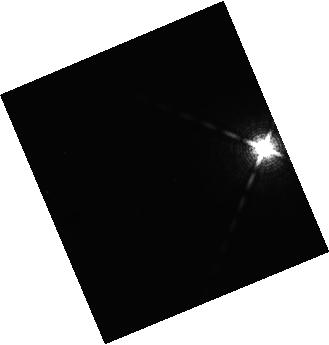
Target: HD203030B-LO-L. Instrument: WFC3/IR. Filter: F139M. Exposure: 21 min. Observation ID: hst_14241_u5_wfc3_ir_f139m_icytu5

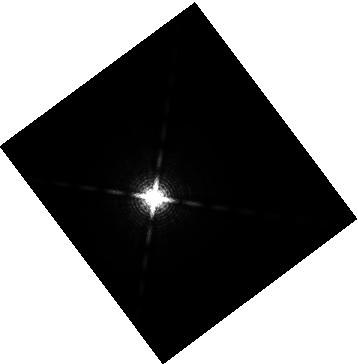
Target: GJ504B-LO-T. Instrument: WFC3/IR. Filter: F153M. Exposure: 12 min. Observation ID: hst_14241_g0_wfc3_ir_f153m_icytg0

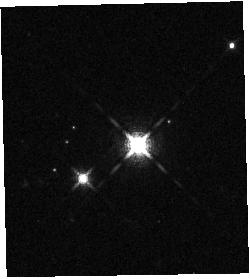
Target: 2M1207B-LO-L. Instrument: WFC3/IR. Filter: F127M. Exposure: 15 min. Observation ID: hst_14241_a9_wfc3_ir_f127m_icyta9

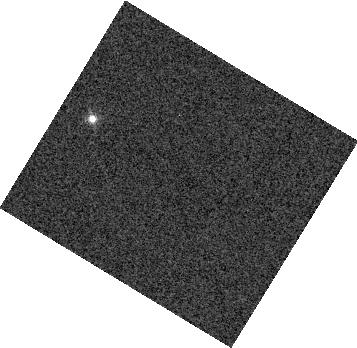
Target: 2M2224-0158-HI-L. Instrument: WFC3/IR. Filter: F132N. Exposure: 1 min. Observation ID: hst_14241_k0_wfc3_ir_f132n_icytk0

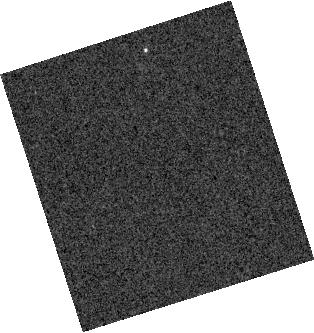
Target: GUPSCB-LO-T. Instrument: WFC3/IR. Filter: F132N. Exposure: 9 min. Observation ID: hst_14241_r1_wfc3_ir_f132n_icytr1

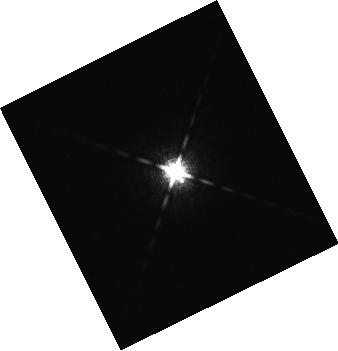
Target: 2M0122-2439B-LO-L. Instrument: WFC3/IR. Filter: F127M. Exposure: 12 min. Observation ID: hst_14241_v2_wfc3_ir_f127m_icytv2

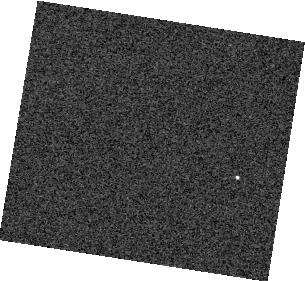
Target: ROSS458C-LO-T. Instrument: WFC3/IR. Filter: F132N. Exposure: 3 min. Observation ID: hst_14241_p0_wfc3_ir_f132n_icytp0

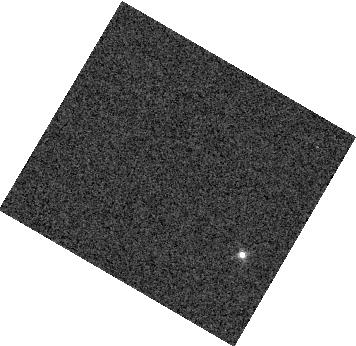
Target: 2M0825+2115-HI-L. Instrument: WFC3/IR. Filter: F132N. Exposure: 4 min. Observation ID: hst_14241_i1_wfc3_ir_f132n_icyti1

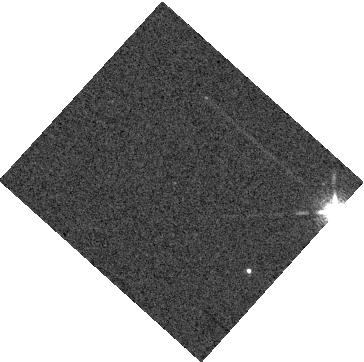
Target: LP261-75-LO-L. Instrument: WFC3/IR. Filter: F132N. Exposure: 9 min. Observation ID: hst_14241_m1_wfc3_ir_f132n_icytm1

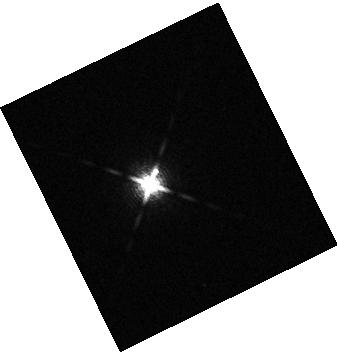
Target: 2M0103ABB-LO-L. Instrument: WFC3/IR. Filter: F153M. Exposure: 3 min. Observation ID: hst_14241_d1_wfc3_ir_f153m_icytd1

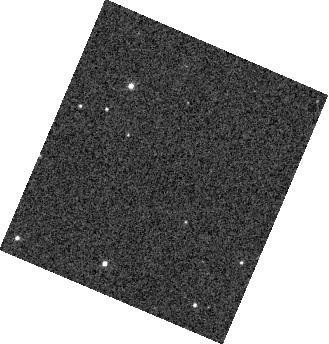
Target: WISEJ0047-LO-L. Instrument: WFC3/IR. Filter: F132N. Exposure: 1 min. Observation ID: hst_14241_n0_wfc3_ir_f132n_icytn0

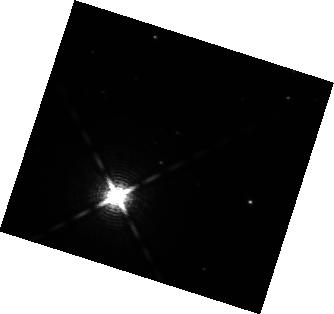
Target: HD106906B-LO-L. Instrument: WFC3/IR. Filter: F153M. Exposure: 10 min. Observation ID: hst_14241_b0_wfc3_ir_f153m_icytb0

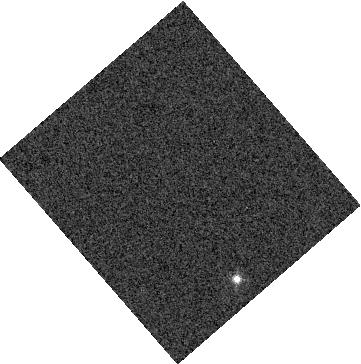
Target: 2M0335-LO-L. Instrument: WFC3/IR. Filter: F132N. Exposure: 1 min. Observation ID: hst_14241_o1_wfc3_ir_f132n_icyto1

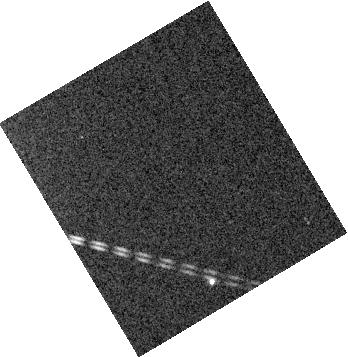
Target: HNPEGB-LO-T. Instrument: WFC3/IR. Filter: F132N. Exposure: 9 min. Observation ID: hst_14241_q1_wfc3_ir_f132n_icytq1

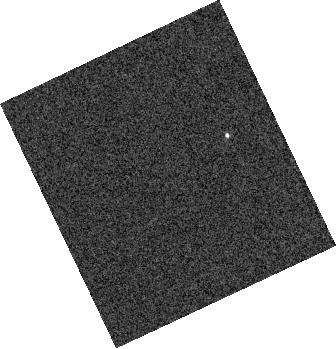
Target: CFBDSIR2149-LO-T. Instrument: WFC3/IR. Filter: F132N. Exposure: 2 min. Observation ID: hst_14241_s1_wfc3_ir_f132n_icyts1

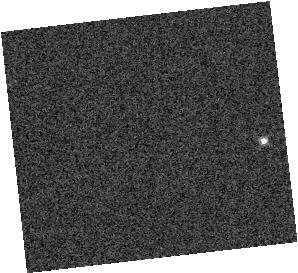
Target: 2M0908+5032-HI-L. Instrument: WFC3/IR. Filter: F132N. Exposure: 1 min. Observation ID: hst_14241_l0_wfc3_ir_f132n_icytl0

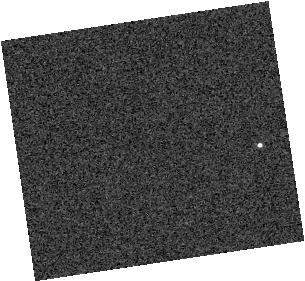
Target: S1110-LO-T. Instrument: WFC3/IR. Filter: F132N. Exposure: 3 min. Observation ID: hst_14241_t0_wfc3_ir_f132n_icytt0

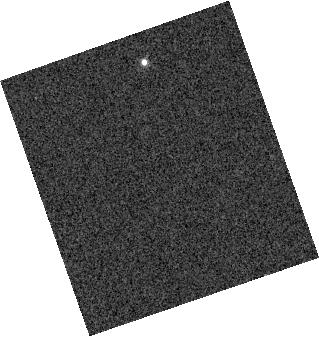
Target: S0107+0041-HI-L. Instrument: WFC3/IR. Filter: F132N. Exposure: 8 min. Observation ID: hst_14241_t1_wfc3_ir_f132n_icytt1

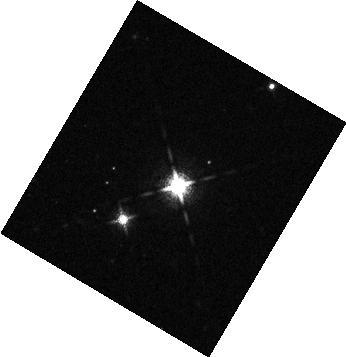
Target: 2M1207B-LO-L. Instrument: WFC3/IR. Filter: F127M. Exposure: 15 min. Observation ID: hst_14241_a8_wfc3_ir_f127m_icyta8

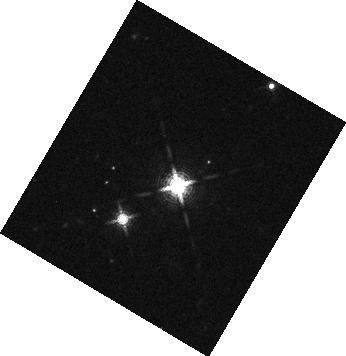
Target: 2M1207B-LO-L. Instrument: WFC3/IR. Filter: F139M. Exposure: 24 min. Observation ID: hst_14241_a6_wfc3_ir_f139m_icyta6

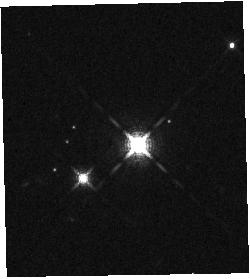
Target: 2M1207B-LO-L. Instrument: WFC3/IR. Filter: F127M. Exposure: 15 min. Observation ID: hst_14241_a7_wfc3_ir_f127m_icyta7

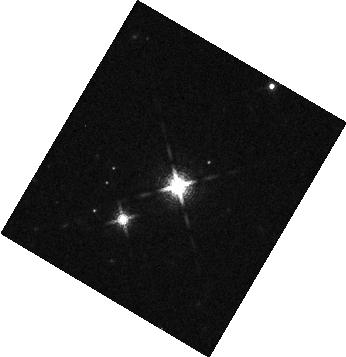
Target: 2M1207B-LO-L. Instrument: WFC3/IR. Filter: F139M. Exposure: 24 min. Observation ID: hst_14241_aa_wfc3_ir_f139m_icytaa

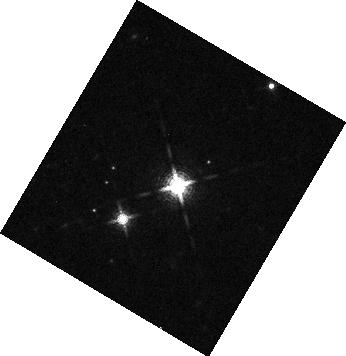
Target: 2M1207B-LO-L. Instrument: WFC3/IR. Filter: F139M. Exposure: 24 min. Observation ID: hst_14241_ac_wfc3_ir_f139m_icytac

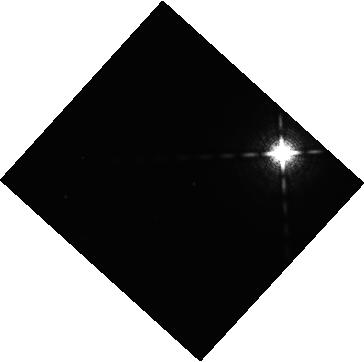
Target: HD203030B-LO-L. Instrument: WFC3/IR. Filter: F127M. Exposure: 14 min. Observation ID: hst_14241_u6_wfc3_ir_f127m_icytu6

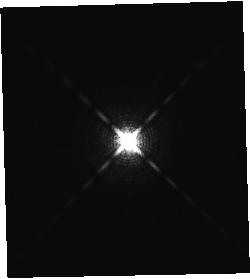
Target: 2M0122-2439B-LO-L. Instrument: WFC3/IR. Filter: F139M. Exposure: 20 min. Observation ID: hst_14241_v5_wfc3_ir_f139m_icytv5

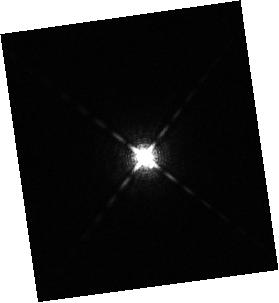
Target: 2M0122-2439B-LO-L. Instrument: WFC3/IR. Filter: F127M. Exposure: 3 min. Observation ID: hst_14241_f0_wfc3_ir_f127m_icytf0

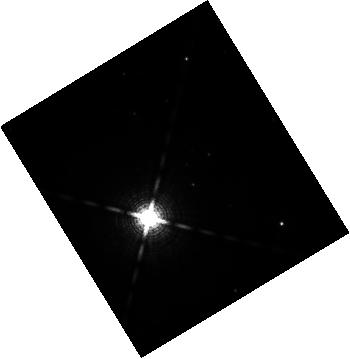
Target: HD106906B-LO-L. Instrument: WFC3/IR. Filter: F139M. Exposure: 13 min. Observation ID: hst_14241_b2_wfc3_ir_f139m_icytb2

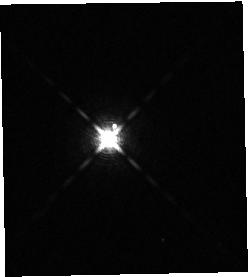
Target: 2M0103ABB-LO-L. Instrument: WFC3/IR. Filter: F139M. Exposure: 12 min. Observation ID: hst_14241_d0_wfc3_ir_f139m_icytd0

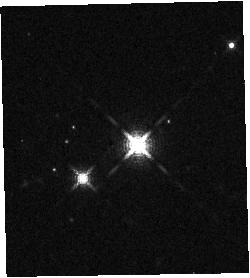
Target: 2M1207B-LO-L. Instrument: WFC3/IR. Filter: F139M. Exposure: 24 min. Observation ID: hst_14241_ab_wfc3_ir_f139m_icytab

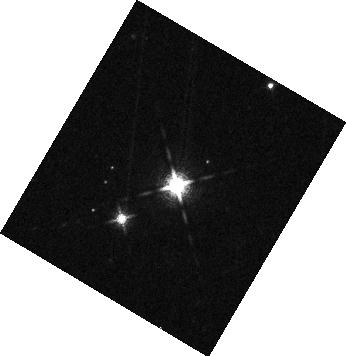
Target: 2M1207B-LO-L. Instrument: WFC3/IR. Filter: F127M. Exposure: 15 min. Observation ID: hst_14241_a4_wfc3_ir_f127m_icyta4

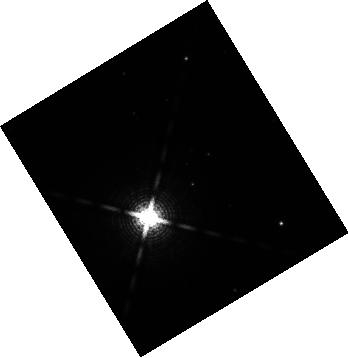
Target: HD106906B-LO-L. Instrument: WFC3/IR. Filter: F153M. Exposure: 10 min. Observation ID: hst_14241_b6_wfc3_ir_f153m_icytb6

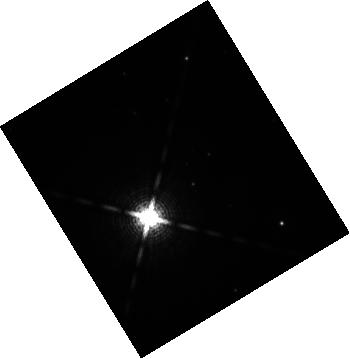
Target: HD106906B-LO-L. Instrument: WFC3/IR. Filter: F153M. Exposure: 10 min. Observation ID: hst_14241_b8_wfc3_ir_f153m_icytb8

Cloud Atlas: Vertical Cloud Structure and Gravity in Exoplanet and Brown Dwarf Atmospheres (PI: Apai, Daniel)

Condensate clouds play a fundamental role in all three types of substellar ultracool atmospheres: transiting planets, directly imaged exoplanets, and brown dwarfs. The primary parameter influencing the spectra of these atmospheres is temperature, but observations demonstrate the presence of a second key parameter. It is often assumed, but not verified, that the second parameter is surface gravity. We pioneered HST rotational phase mapping of brown dwarfs and exoplanets, providing new insights in the heterogeneity, longitudinal and vertical structure, and dynamical evolution of condensate clouds on a small set of targets. We propose a high-precision HST/WFC3 Treasury survey to answer the question: What is the effect of gravity on cloud structure in ultracool atmospheres? We will derive full-rotational longitudinal and vertical cloud maps for 10 brown dwarfs and exoplanets to sample their atmospheres. By probing the variability amplitude in J-, H-, and 1.4-micron water absorption bands we will test model predictions on the connection between gravity, temperature, and vertical cloud structure. The observations will provide a homogeneous and uniquely rich set of longitudinal vertical cloud maps of 10 ultracool atmospheres (including brown dwarfs and planetary mass companions) and complement 6 brown dwarfs observed in previous studies, which will enable new, powerful comparative atmospheric studies, including cloud tomography. We will apply a novel technique unique to HST to address a question fundamental to the atmospheres of transiting planets, directly imaged exoplanets, and brown dwarfs. Our survey will result in an information-rich data set with very high legacy value.